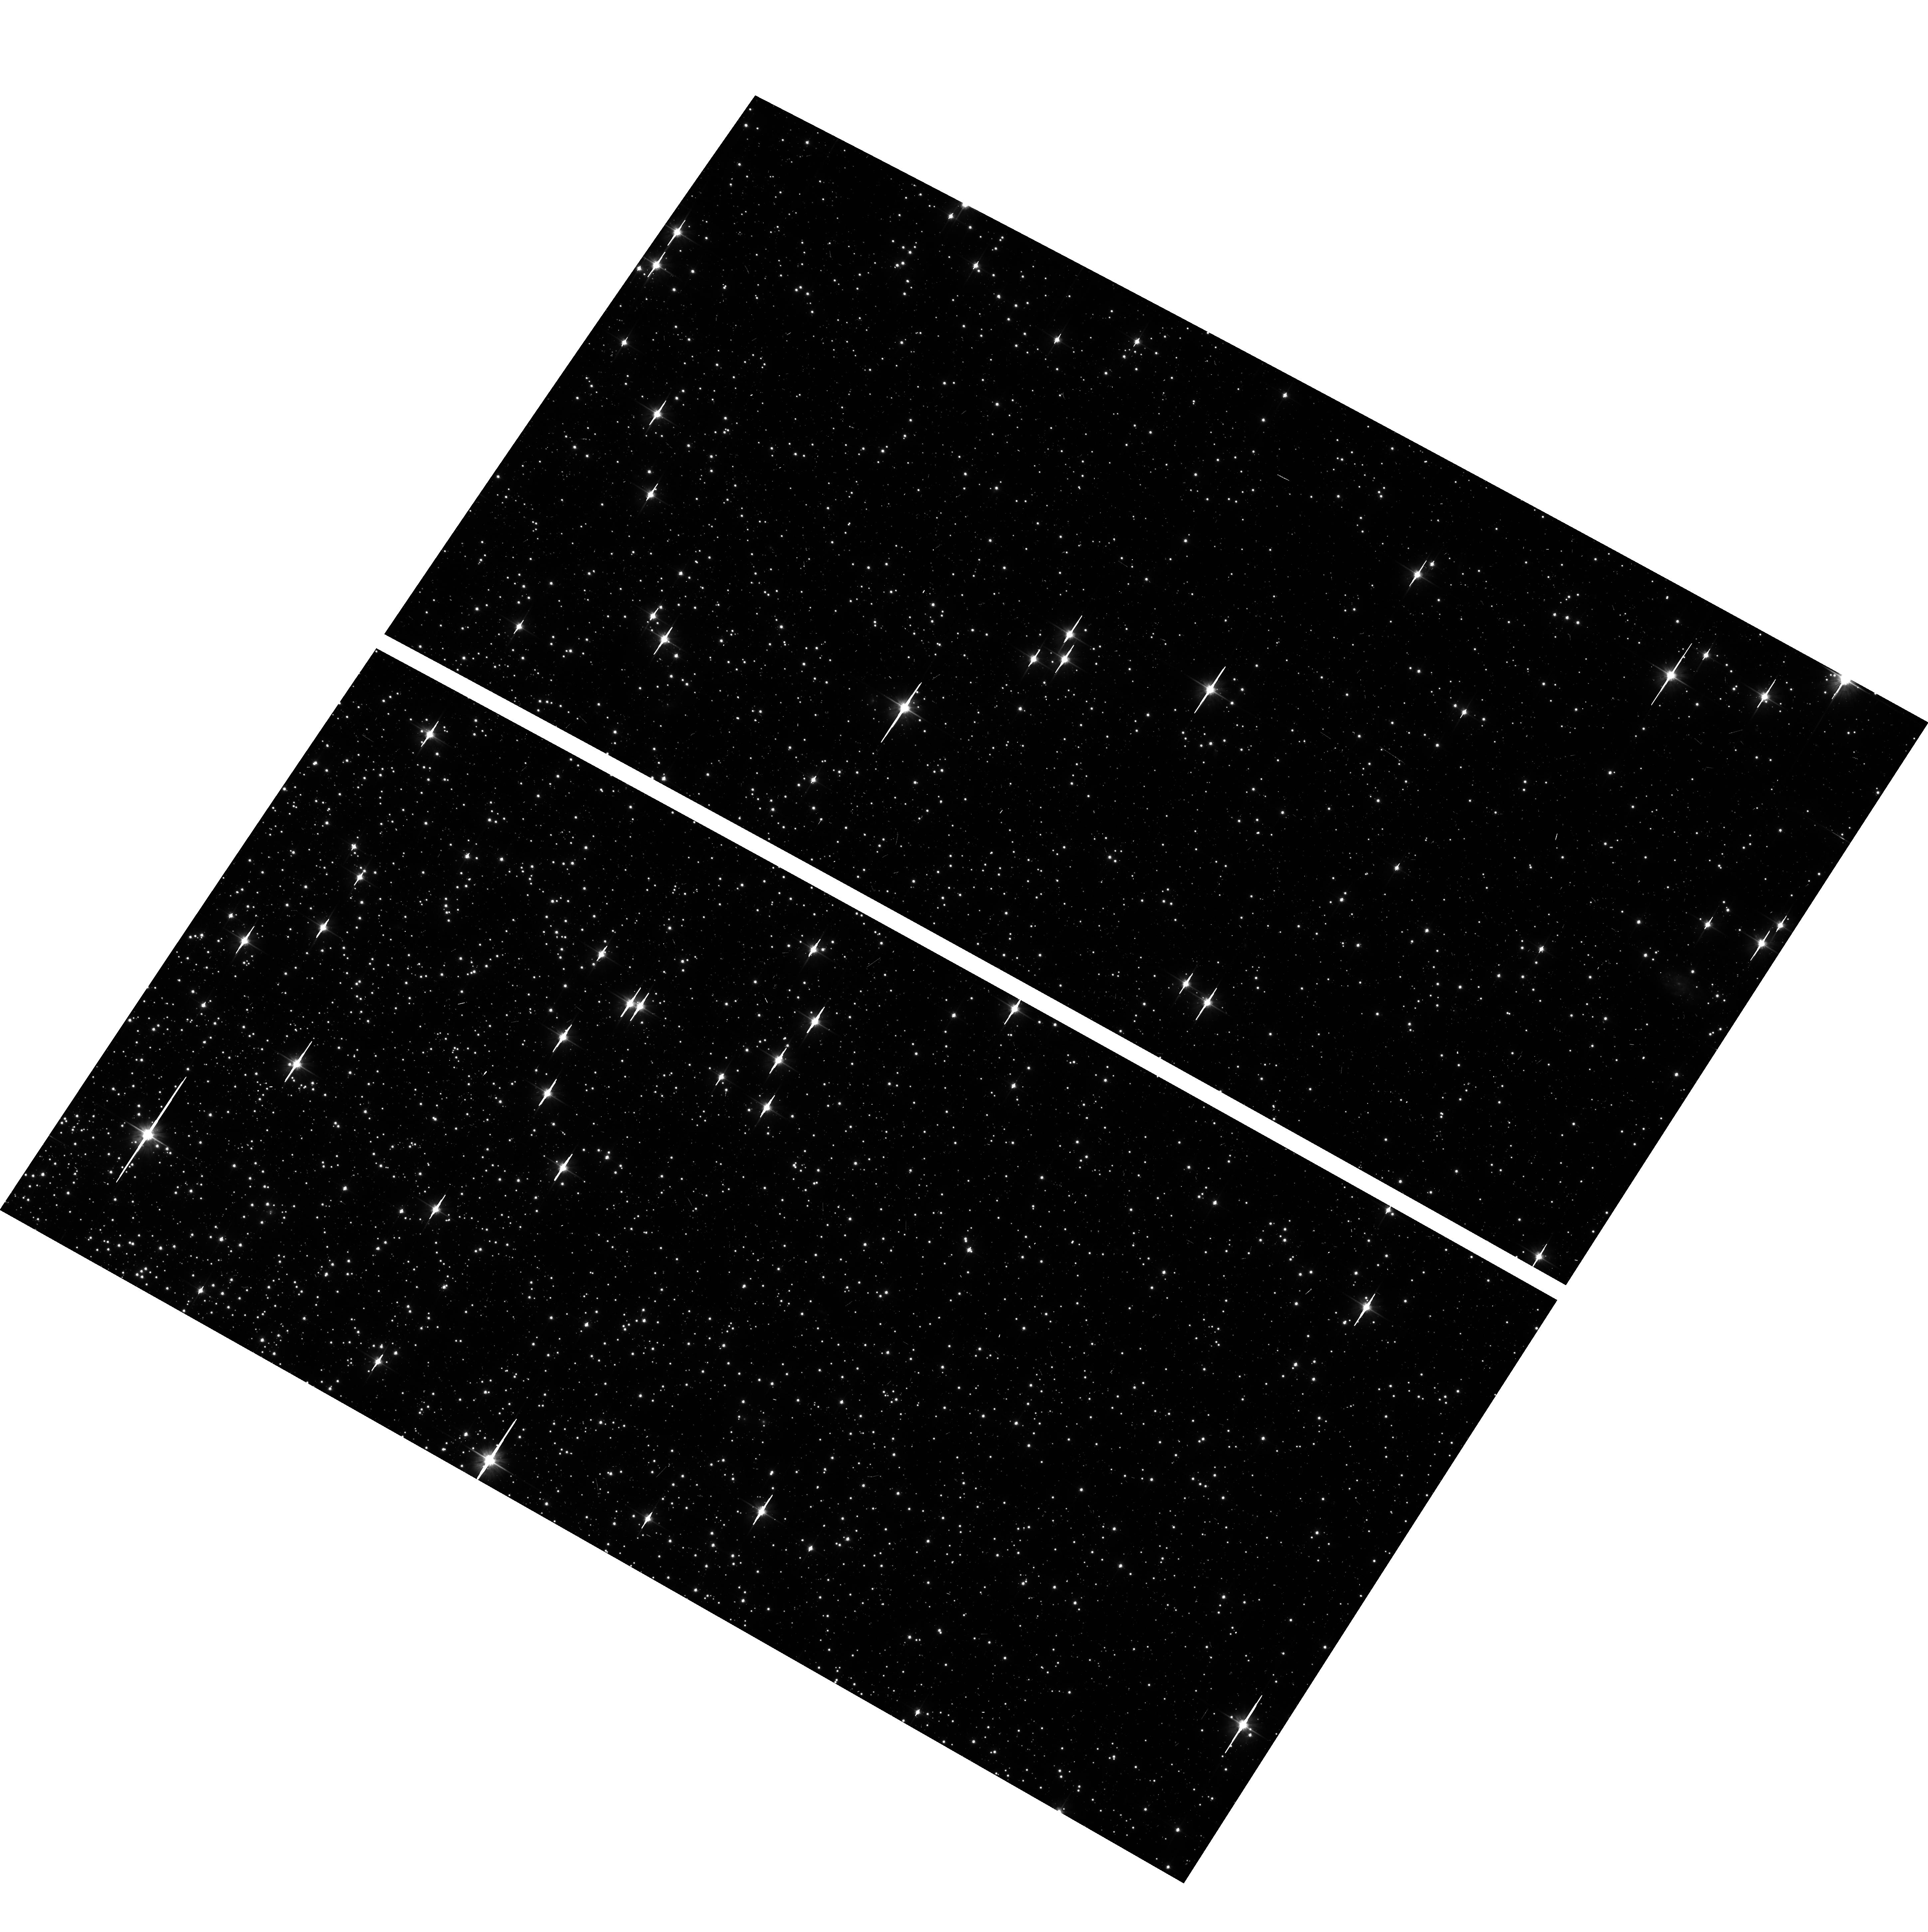
Target: NGC-104. Instrument: ACS/WFC. Filter: F606W. Exposure: 5 min. Observation ID: hst_16473_a9_acs_wfc_f606w_jeioa9

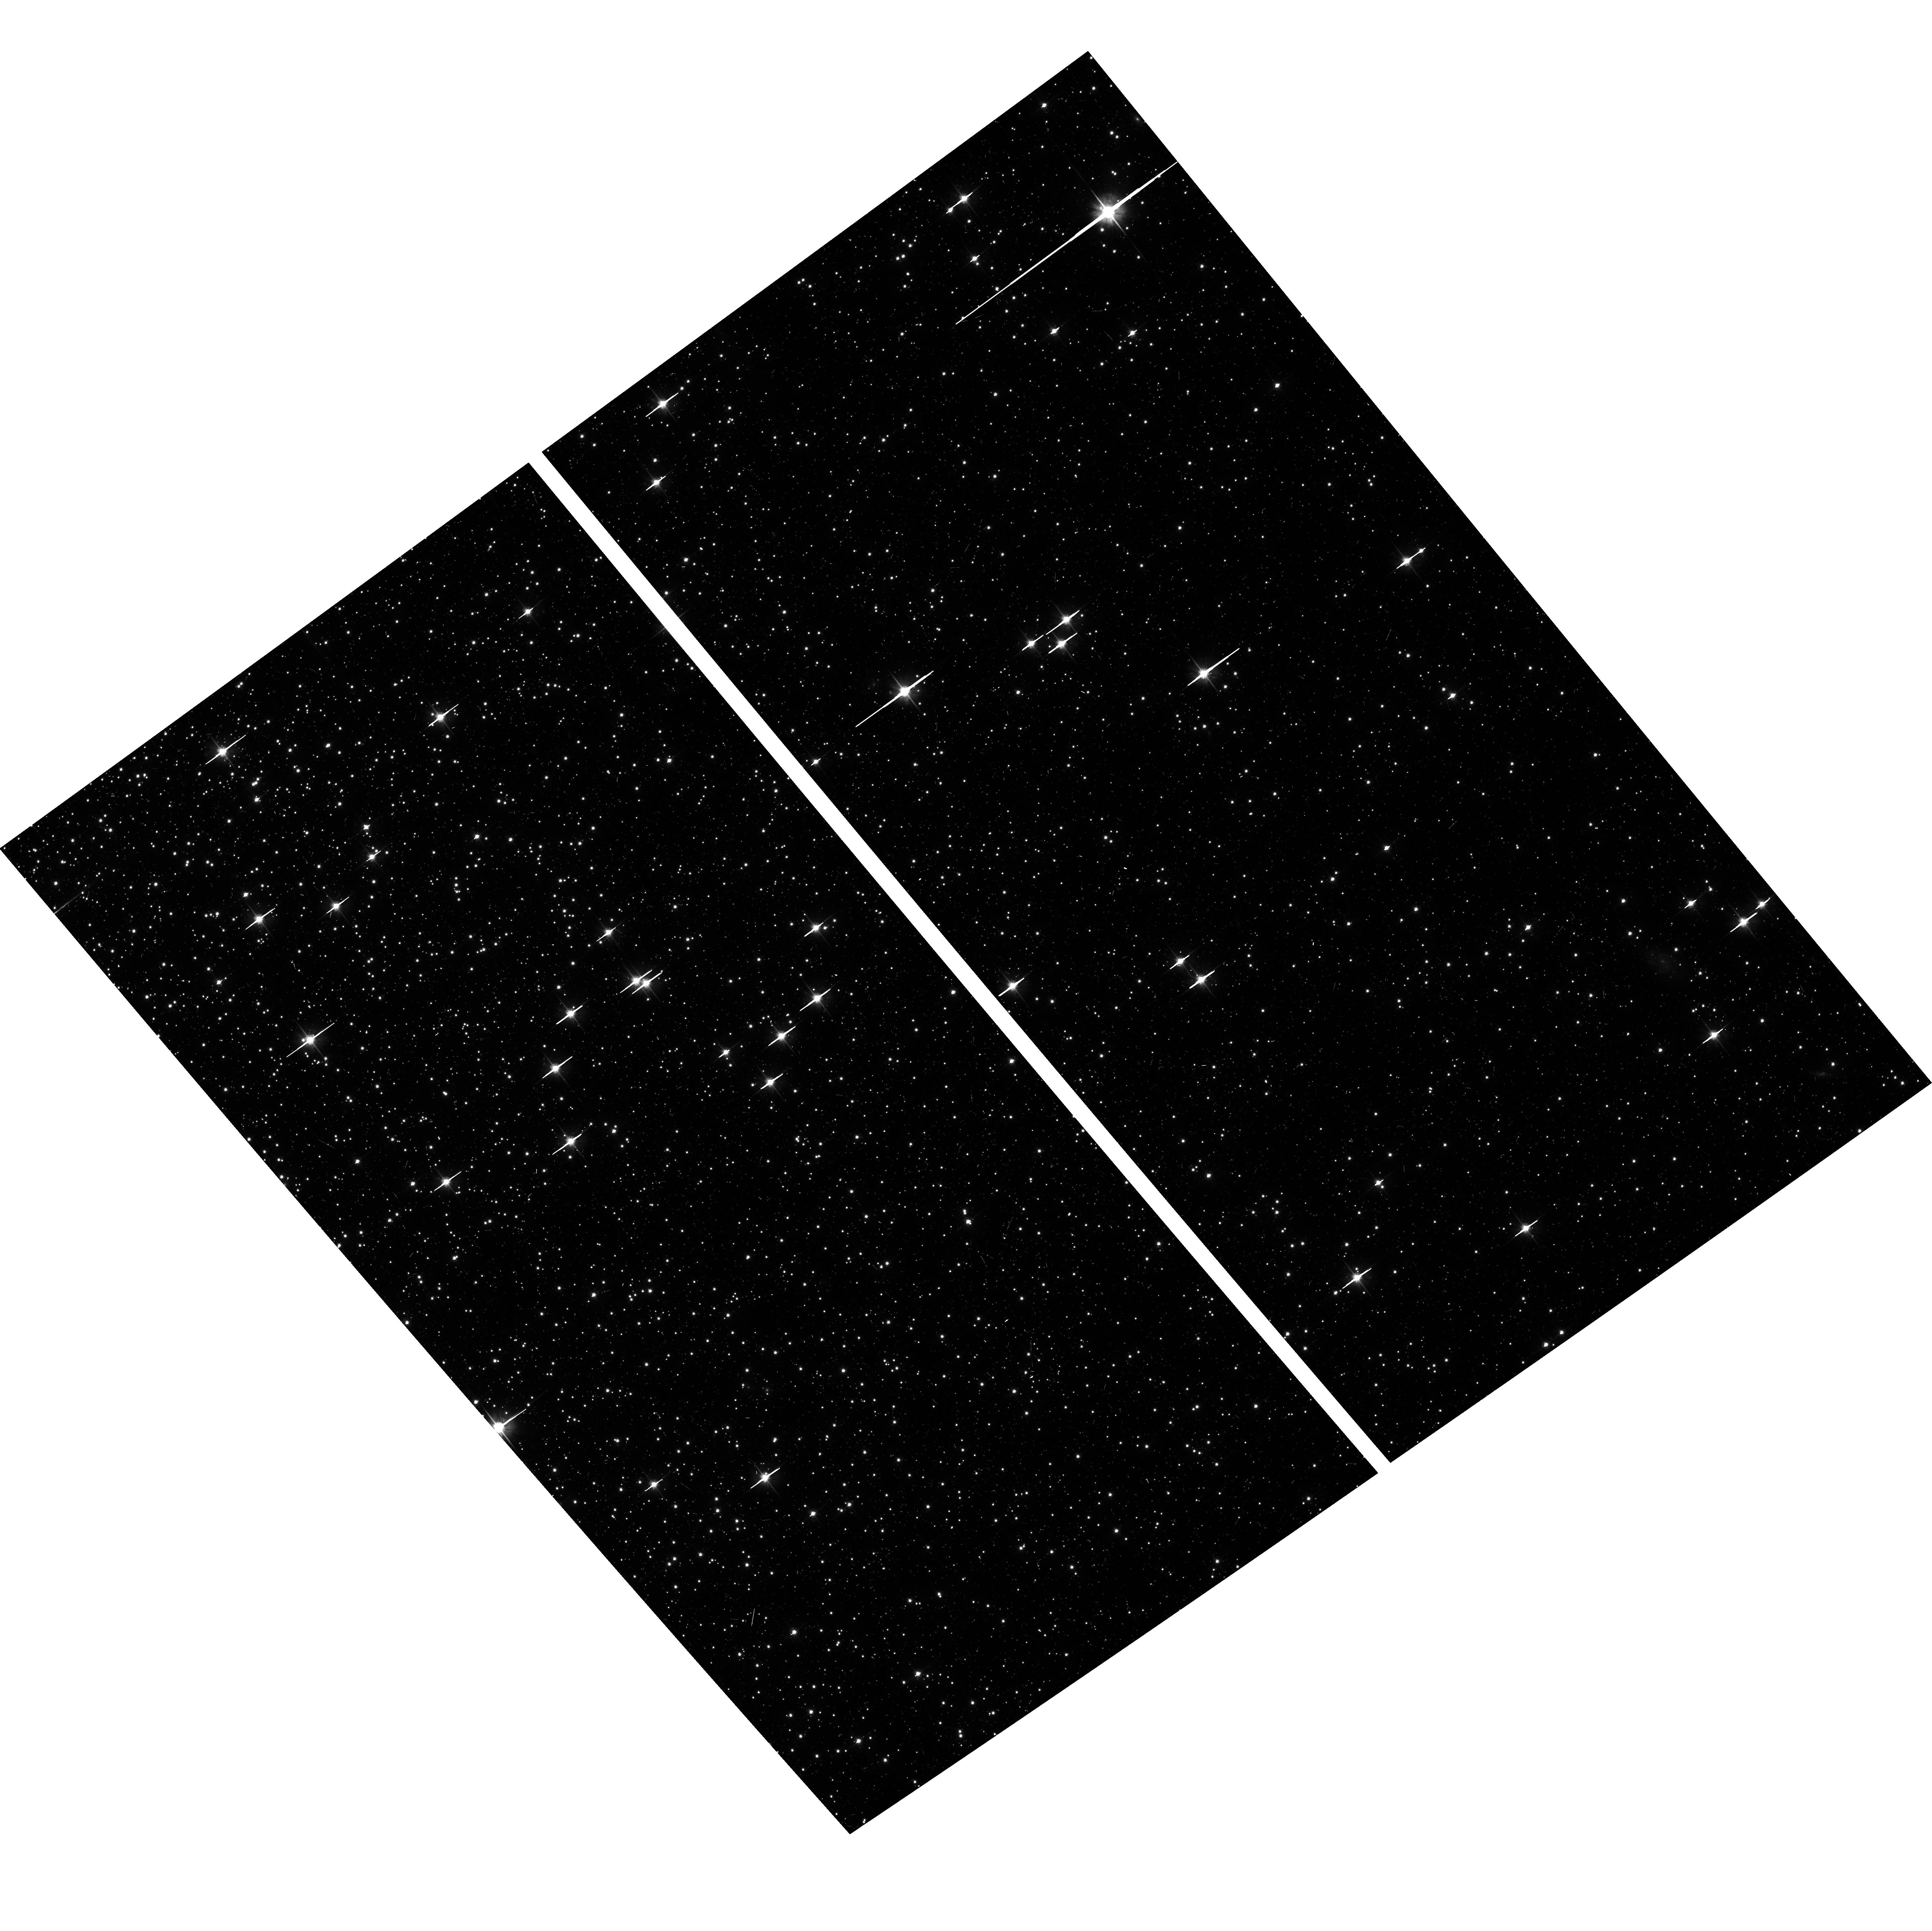
Target: NGC-104. Instrument: ACS/WFC. Filter: F606W. Exposure: 5 min. Observation ID: hst_16473_11_acs_wfc_f606w_jeio11

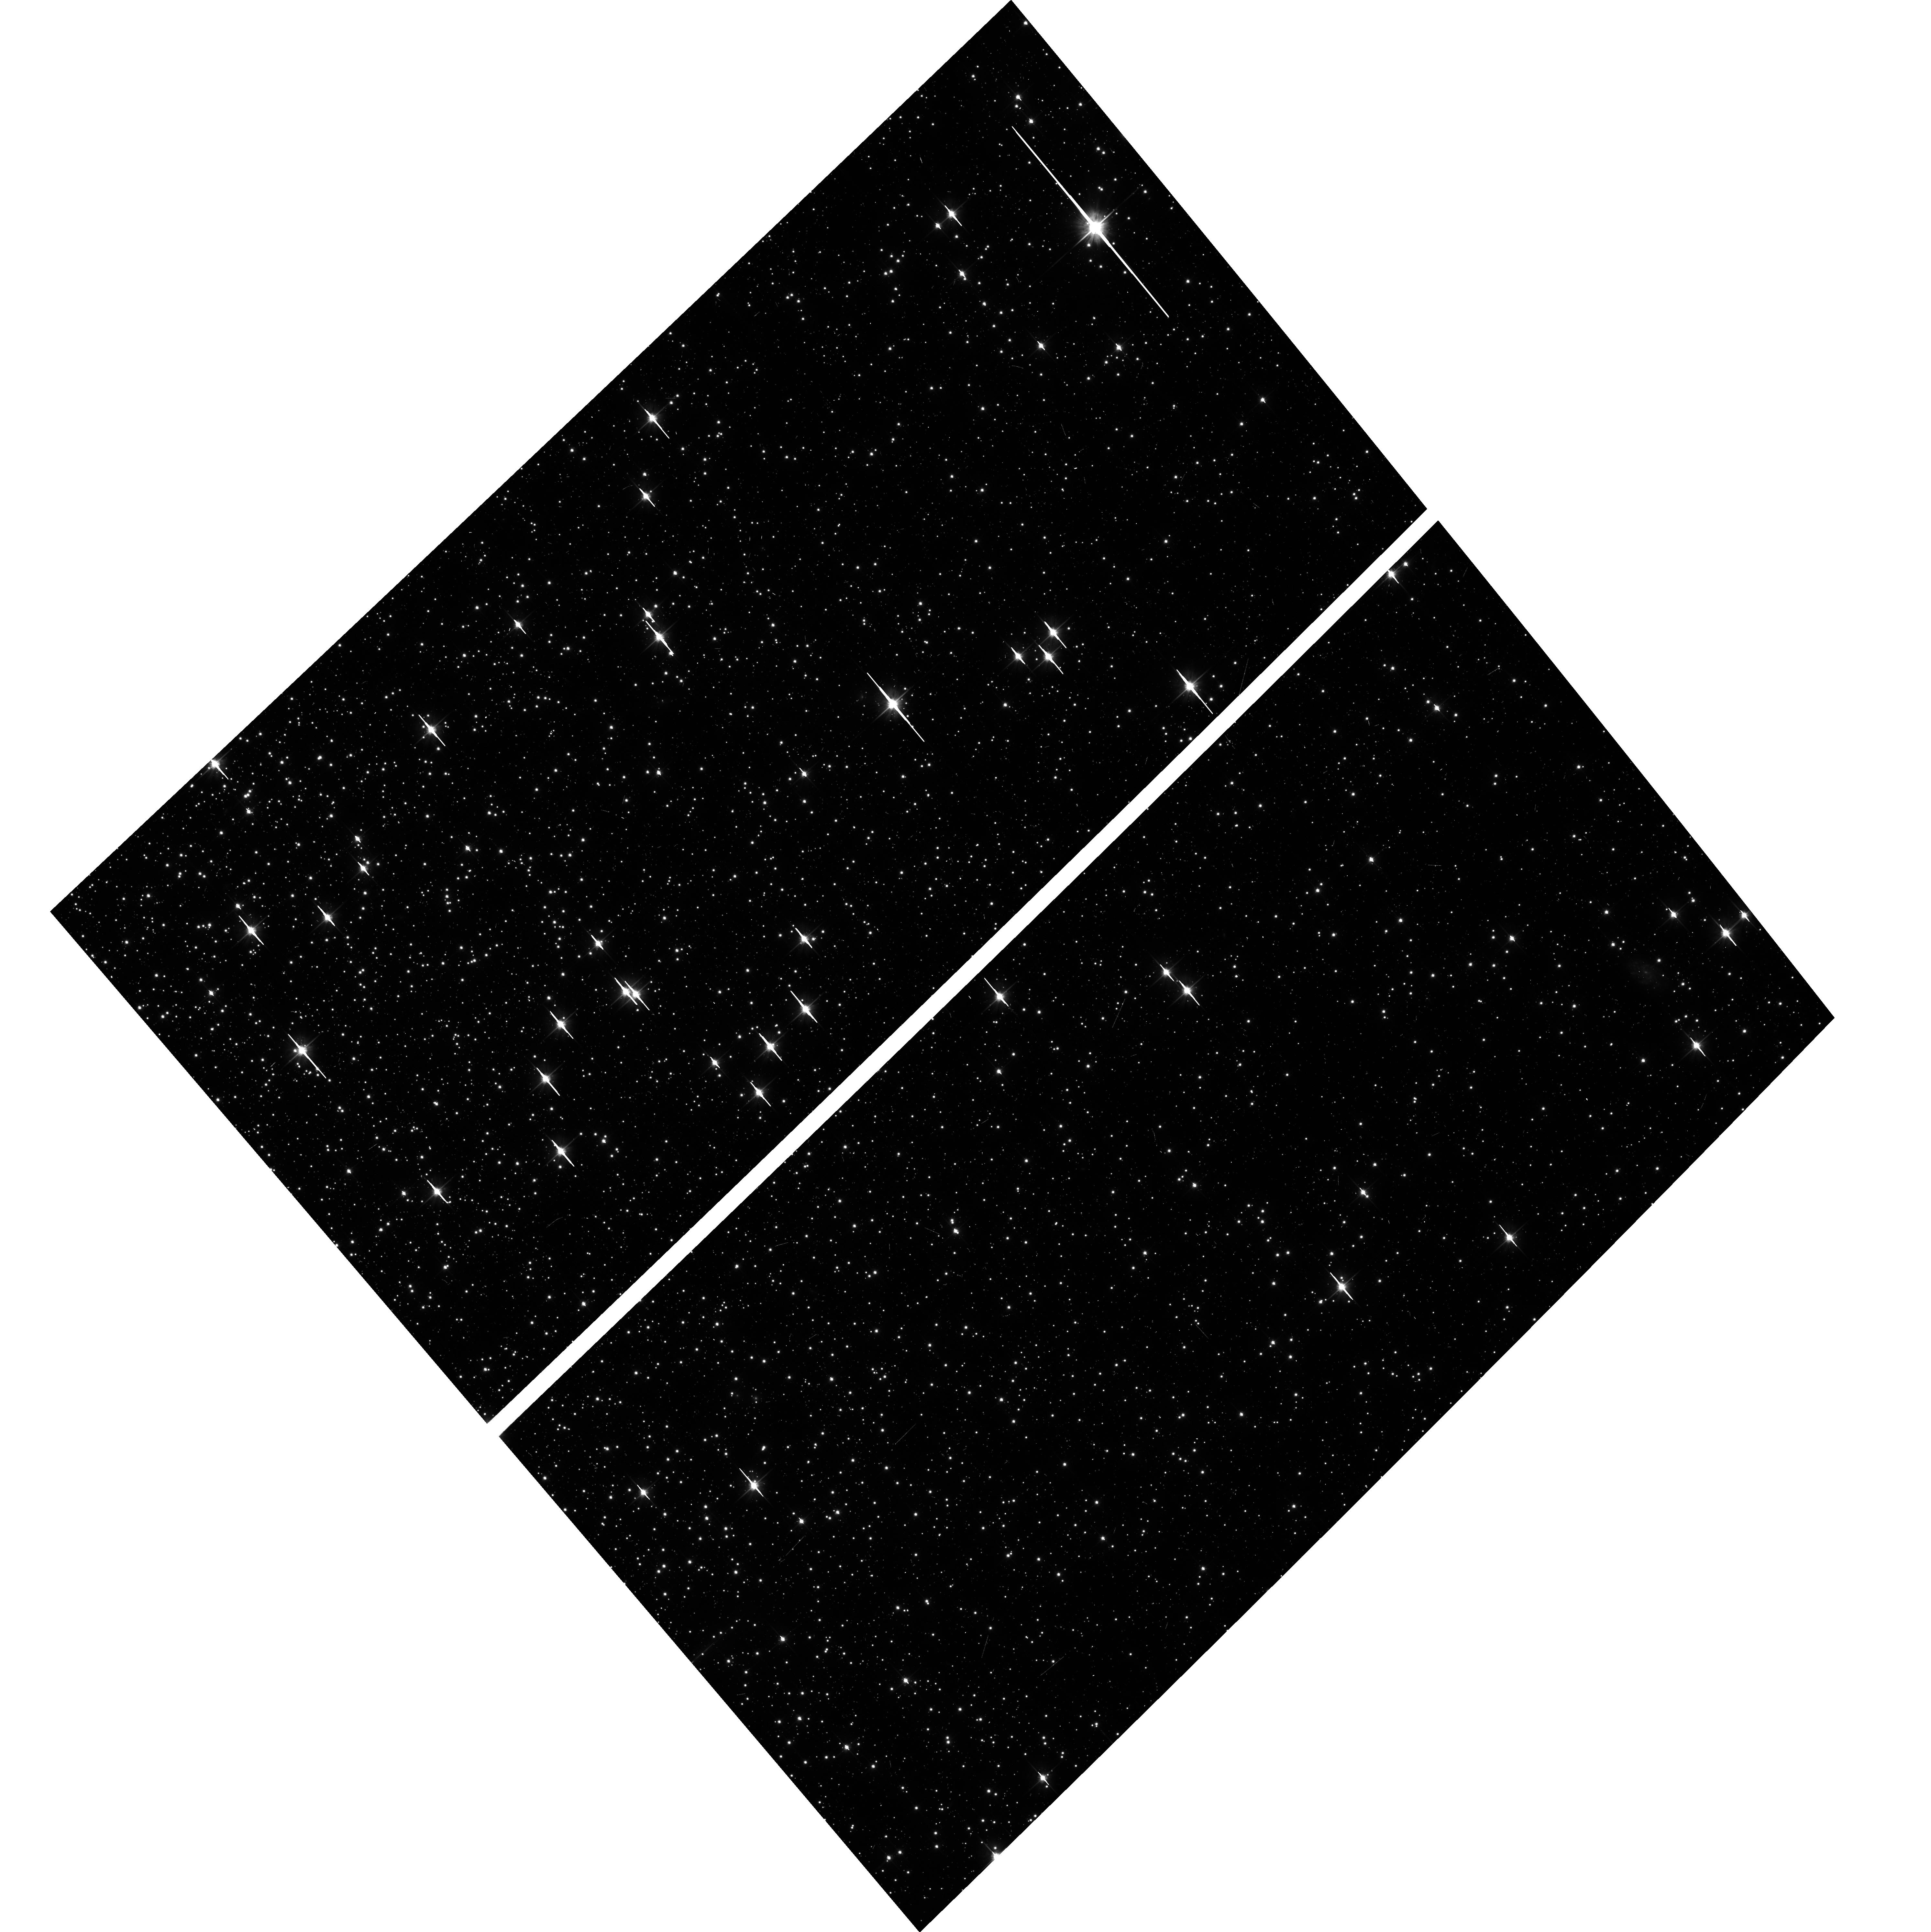
Target: NGC-104. Instrument: ACS/WFC. Filter: F606W. Exposure: 5 min. Observation ID: hst_16473_06_acs_wfc_f606w_jeio06

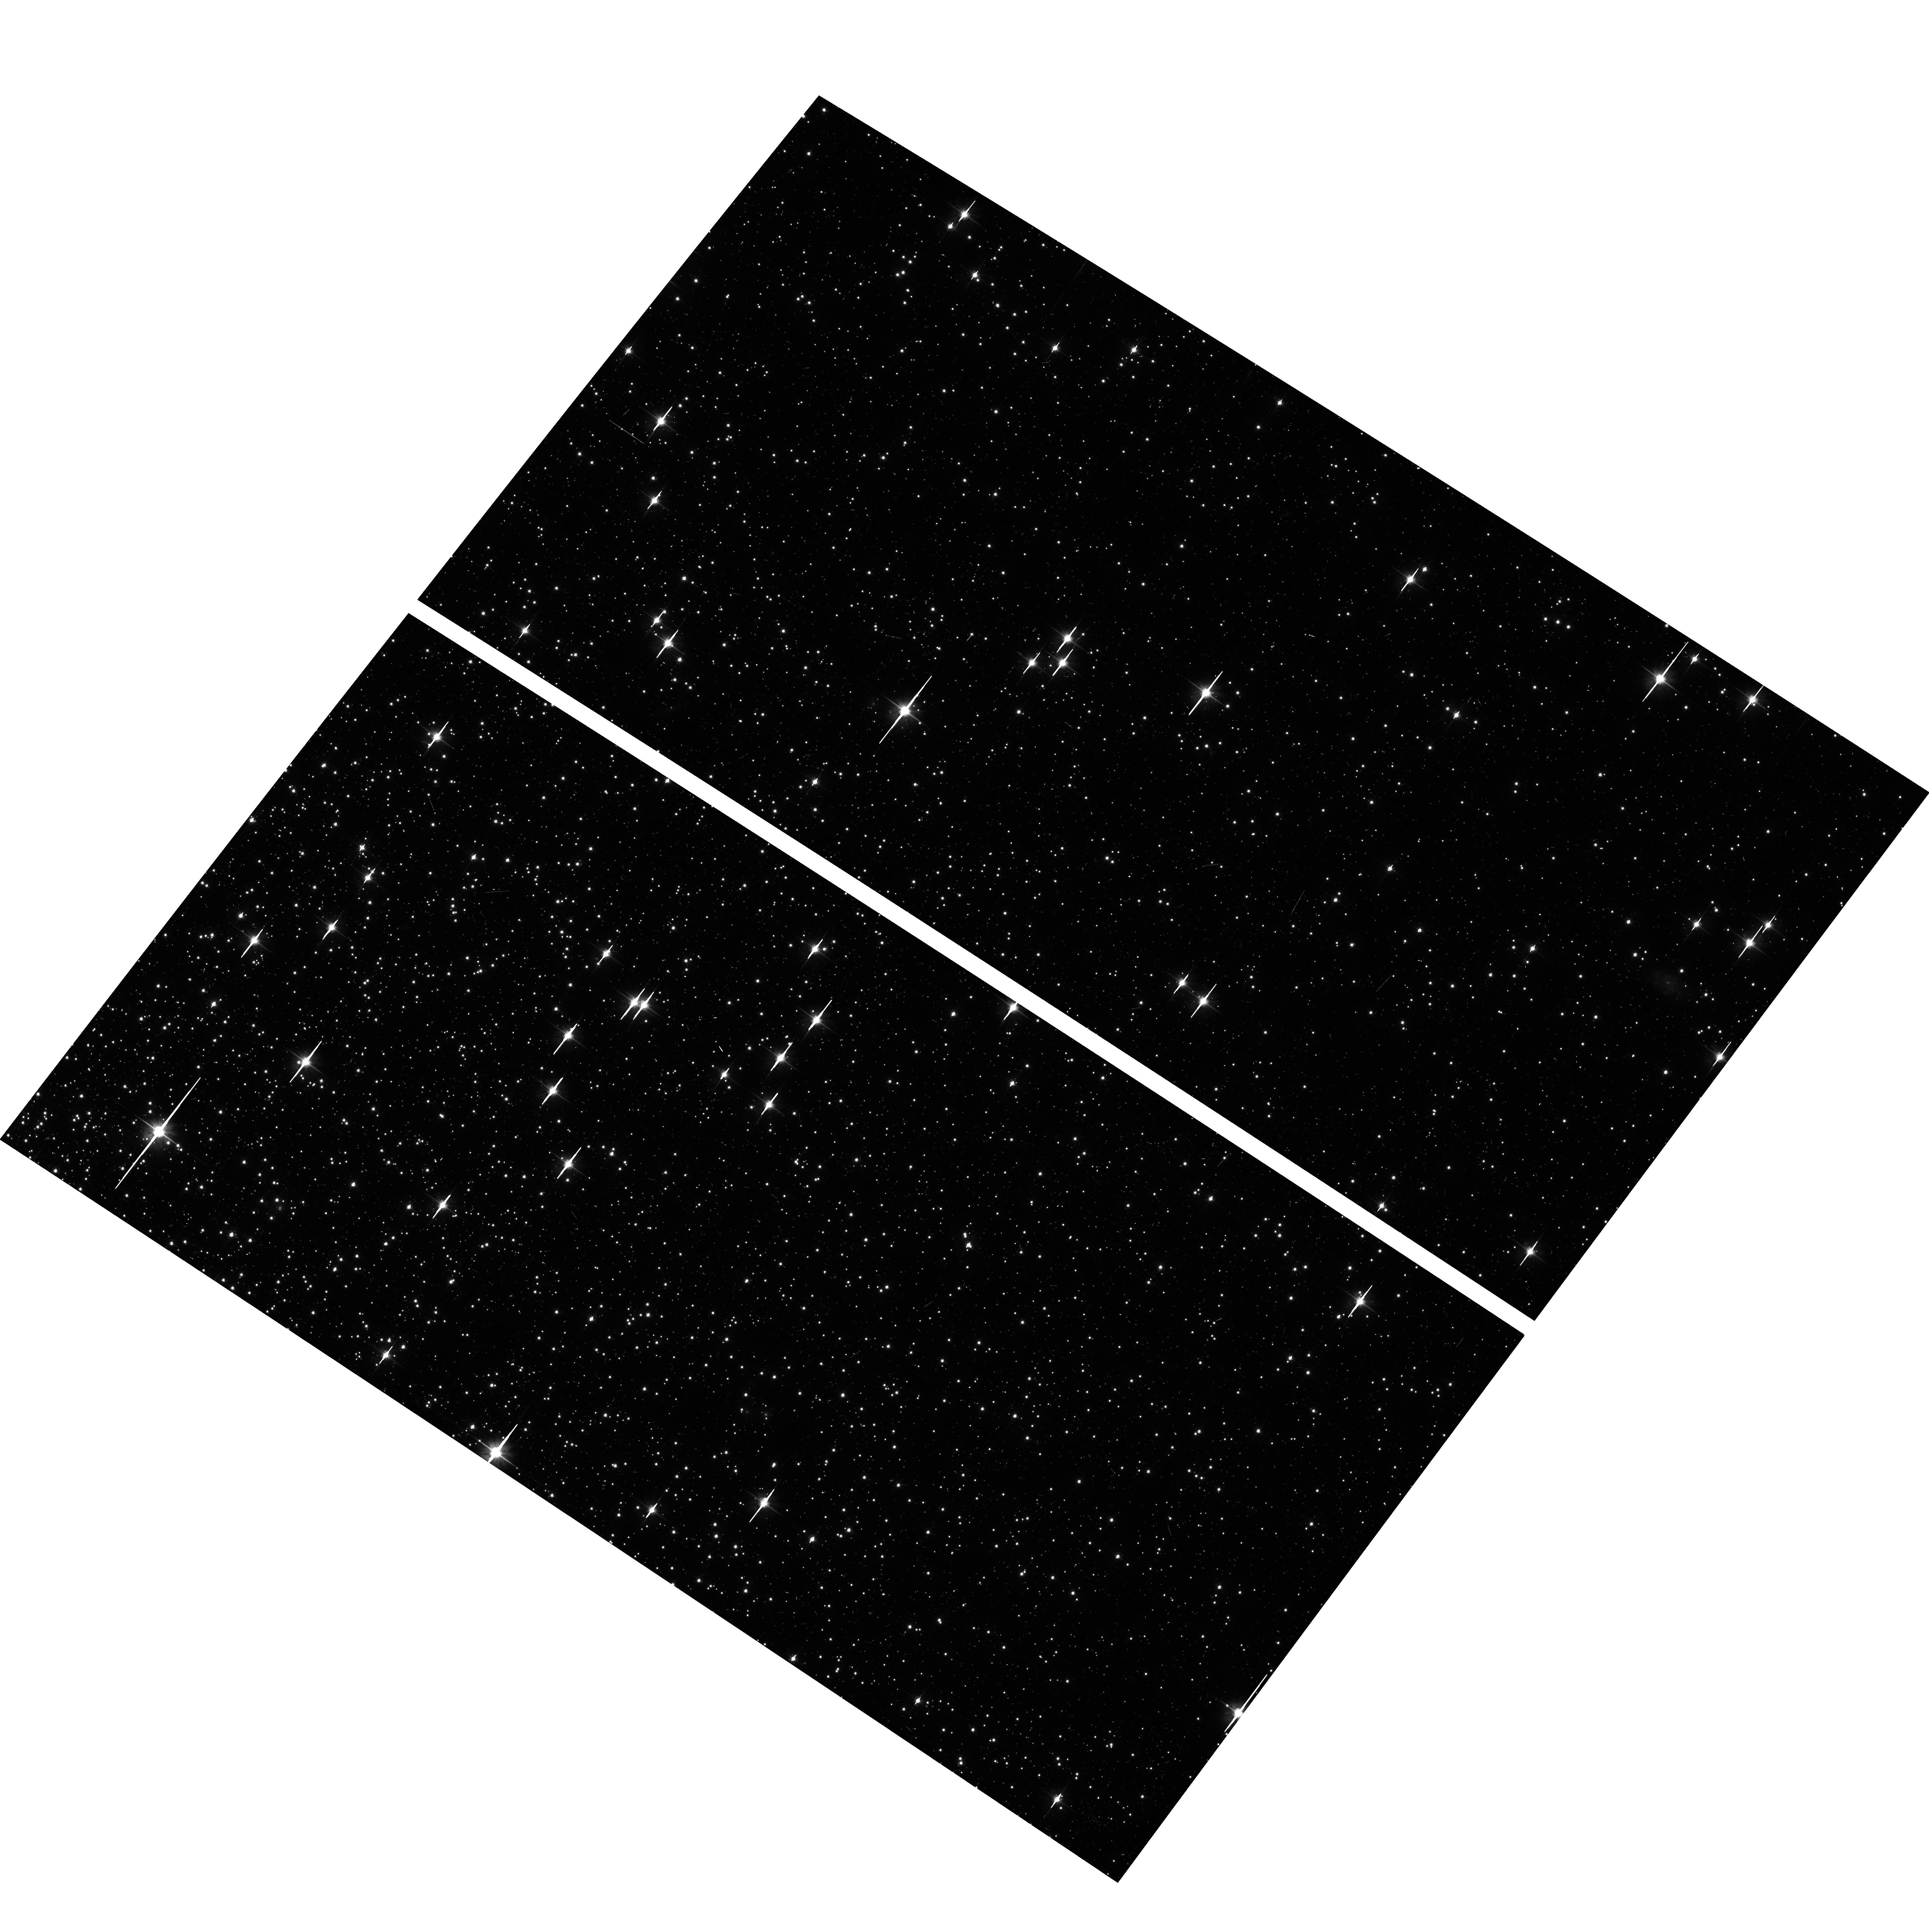
Target: NGC-104. Instrument: ACS/WFC. Filter: F606W. Exposure: 5 min. Observation ID: hst_16473_07_acs_wfc_f606w_jeio07

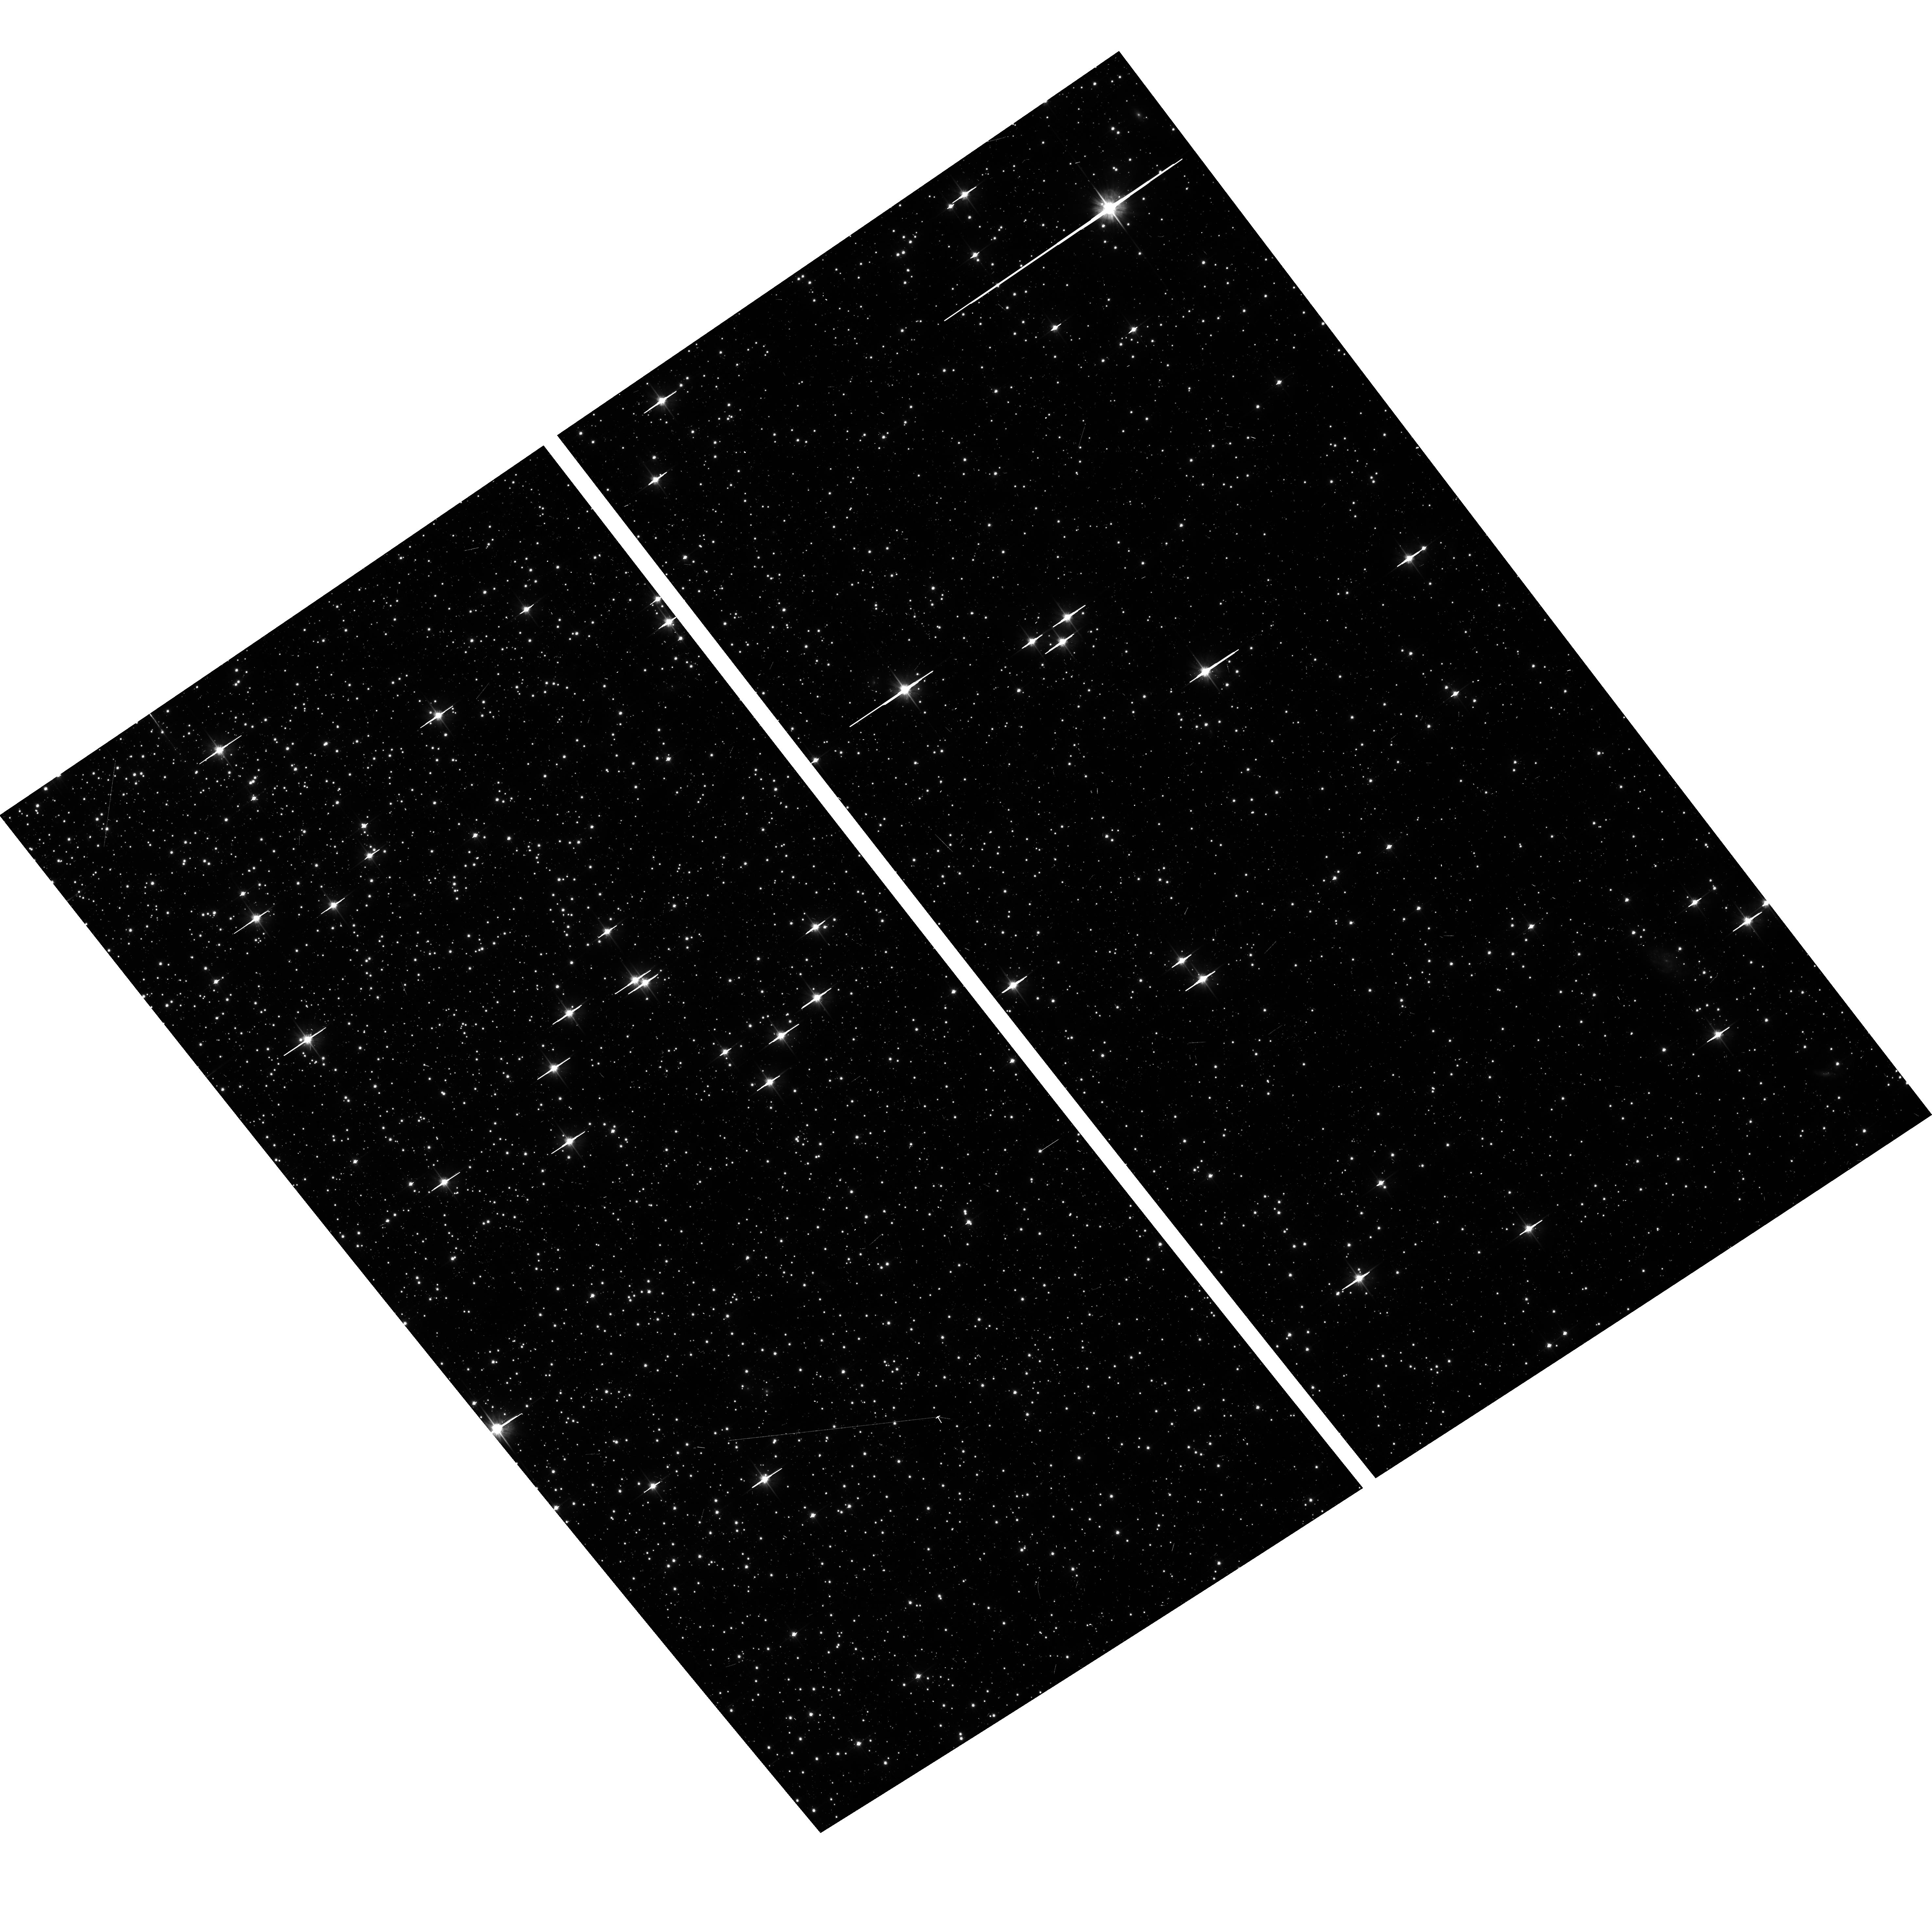
Target: NGC-104. Instrument: ACS/WFC. Filter: F606W. Exposure: 5 min. Observation ID: hst_16473_10_acs_wfc_f606w_jeio10

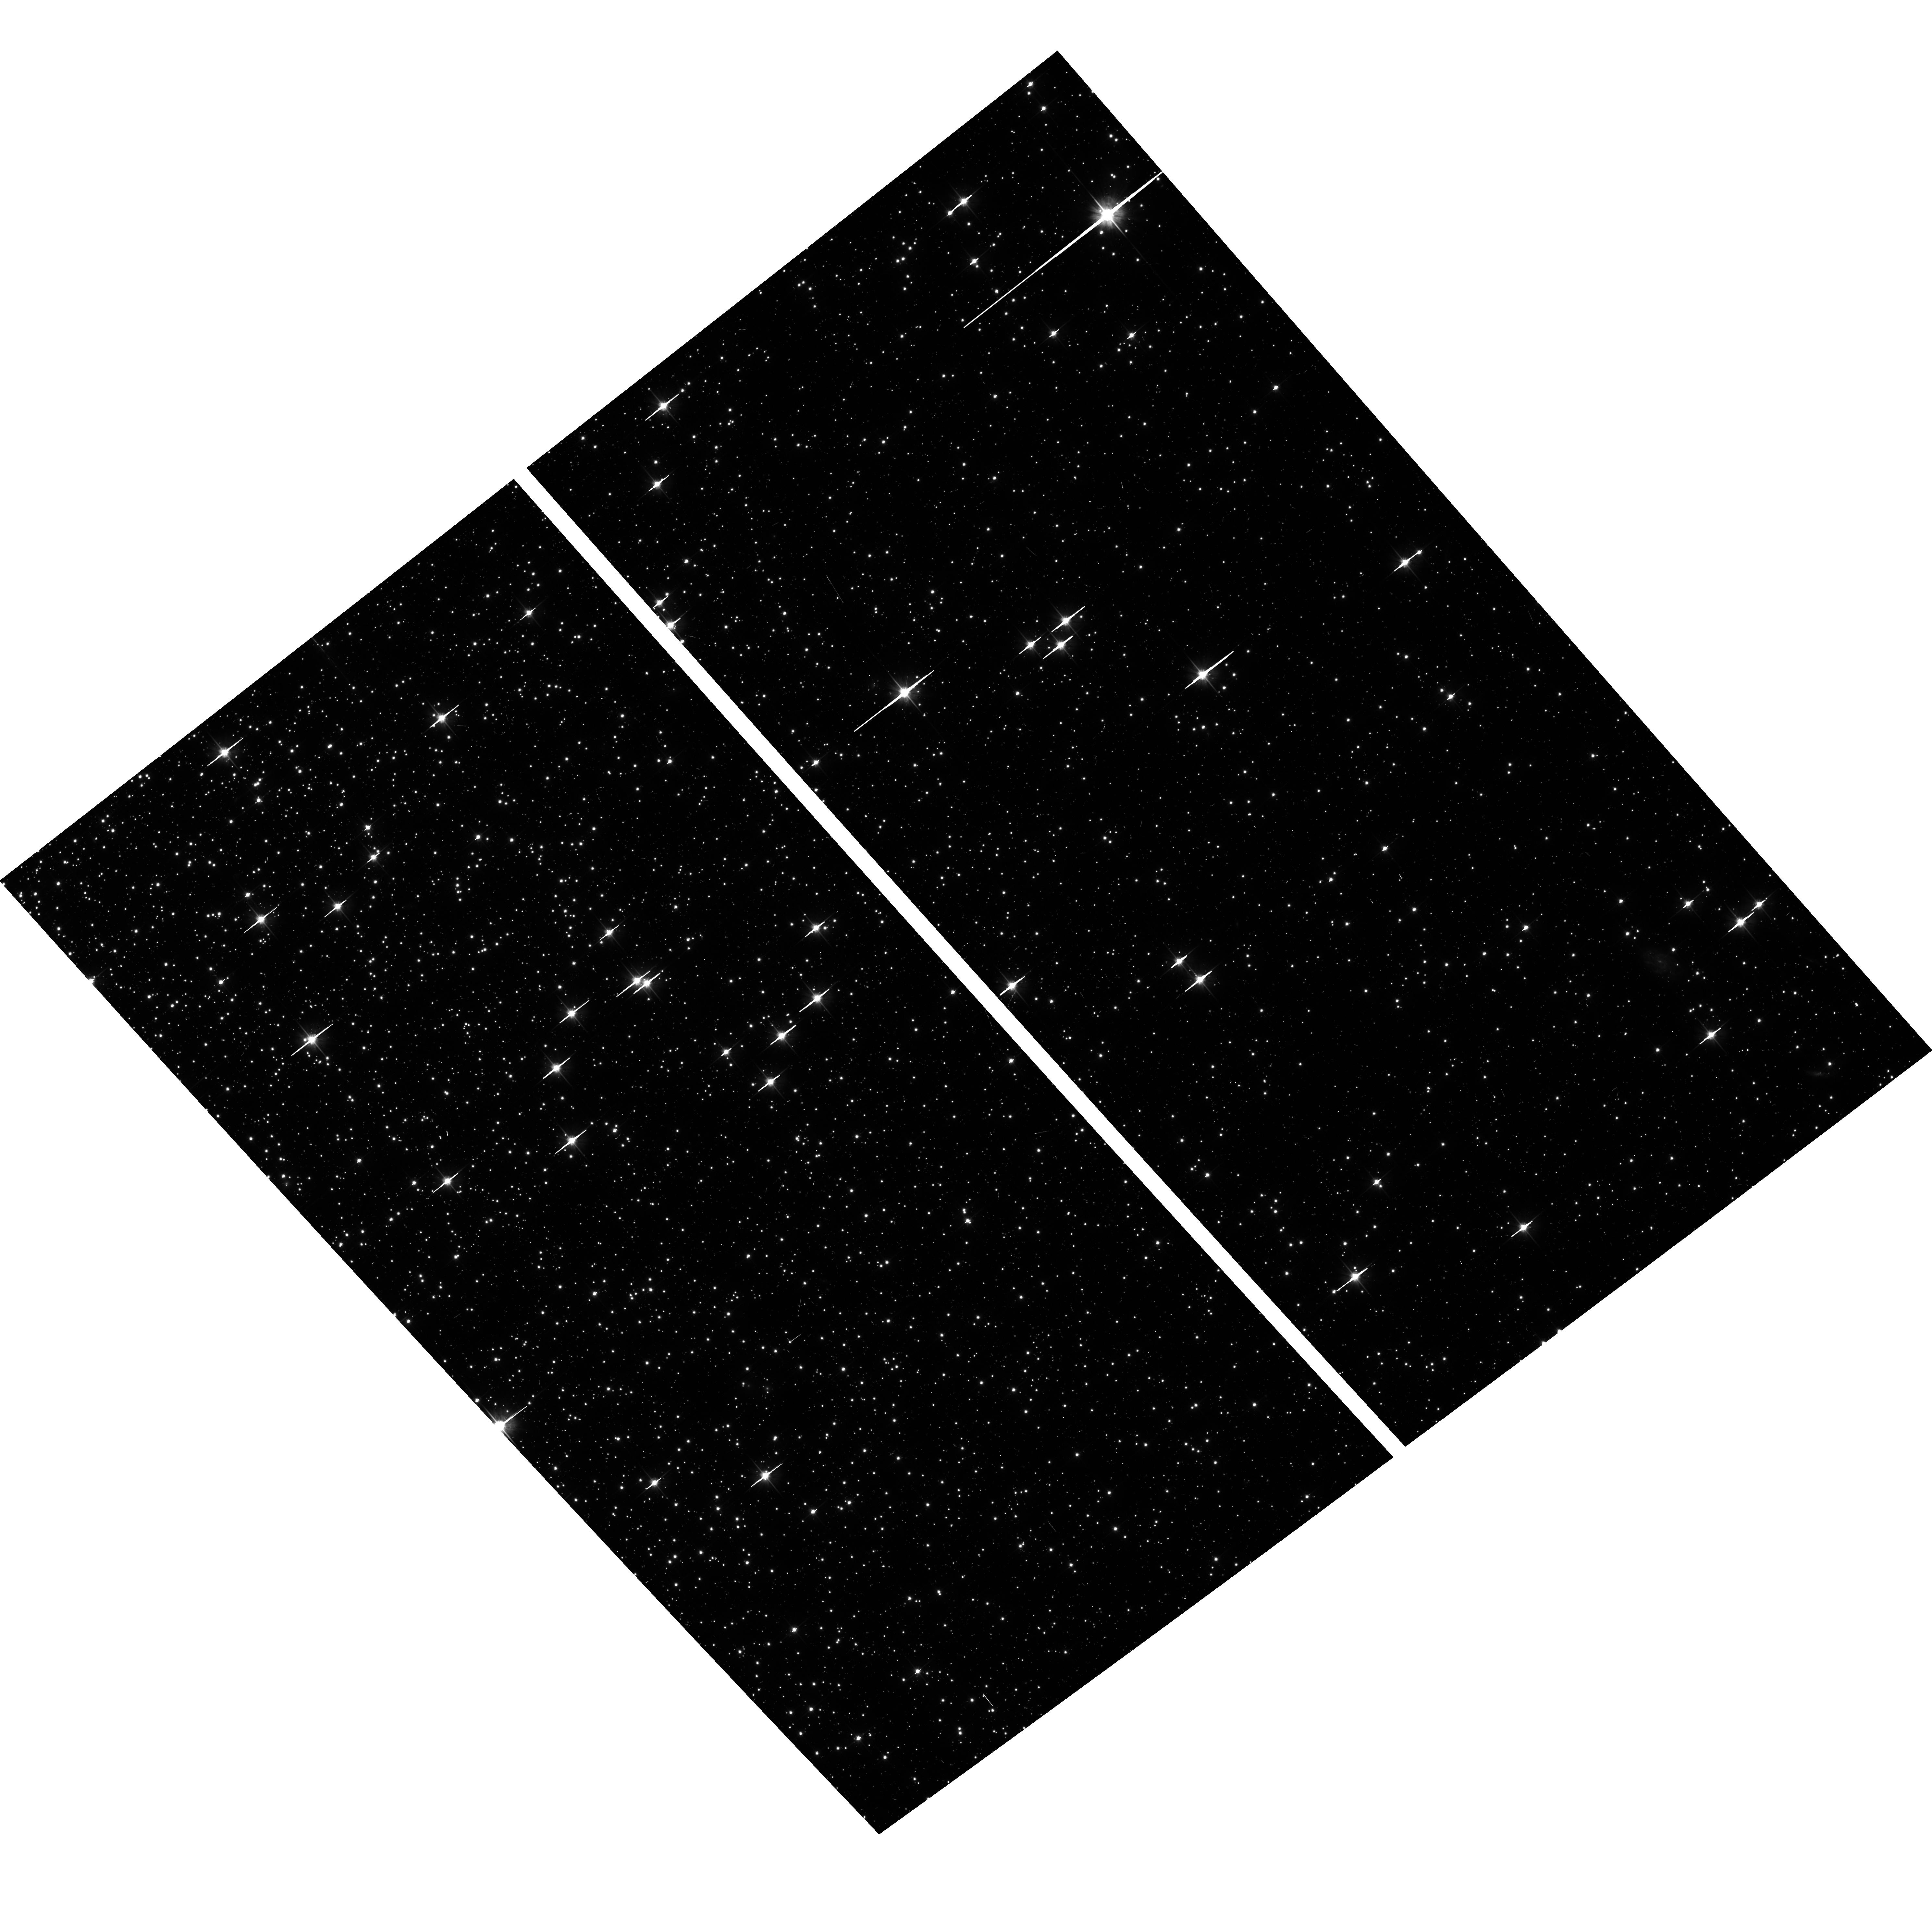
Target: NGC-104. Instrument: ACS/WFC. Filter: F606W. Exposure: 5 min. Observation ID: hst_16473_12_acs_wfc_f606w_jeio12

Astrometric Verification of changes in ACS/WFC scale and skew (PI: Kozhurina-Platais, Vera)

Recently ACS/WFC geometric distortion have been assessed w.r.t standard astrometric catalog significantly improved with the access to globally accurate positions from the Gaia DR2 as it discussed by Kozhurina-Platais (ACS-ISR-2018-02). A newly derived and improved IDCTAB have been also converted into HST V2V3 system with improved SIAF of ACS/WFC w.r.t Gaia DR2 (J. Sahlmann TEL-ISR-2019). This IDCTAB has been tested using the 47Tuc observations over 20 years with the access to globally accurate positions from the Gaia DR2. The results of test have shown the significant improvement in the global astrometric accuracy of ACS/WFC compare to ICRS based on Gaia now (S. Hoffman, ACS_ISR-2020). The results of this test have also shown that around 2017 Xscale & Yskew (linear terms of distortion) in both WFC CCD chips suddenly changed introducing errors at the far edges of ACS/WFC images by <0.2 pixels. The galactic globular cluster 47Tuc (NGC104) 47Tuc has been used to examine the geometric distortion of ACS/WFC in multicycle calibration programs over last 20 years of ACS on HST board. Traditional ACS/WFC multi-cycle calibration program observing 47Tuc "ACS CCD Stability Monitor" consists of 4 HST orbits, repeated observations in F606W and wide pass-band ACS/WFC filter 2 x times a year. This is too sparse observations to keep track on the time-depended scale and skew variations, as indicated by their pattern since 2017. In order to secure an accurate calibration of these two indirect terms (Xscale & Yskew), we request additional 3 HST orbits well-spread over a year of Cyc 28 to observe 47 Tuc through F606W.